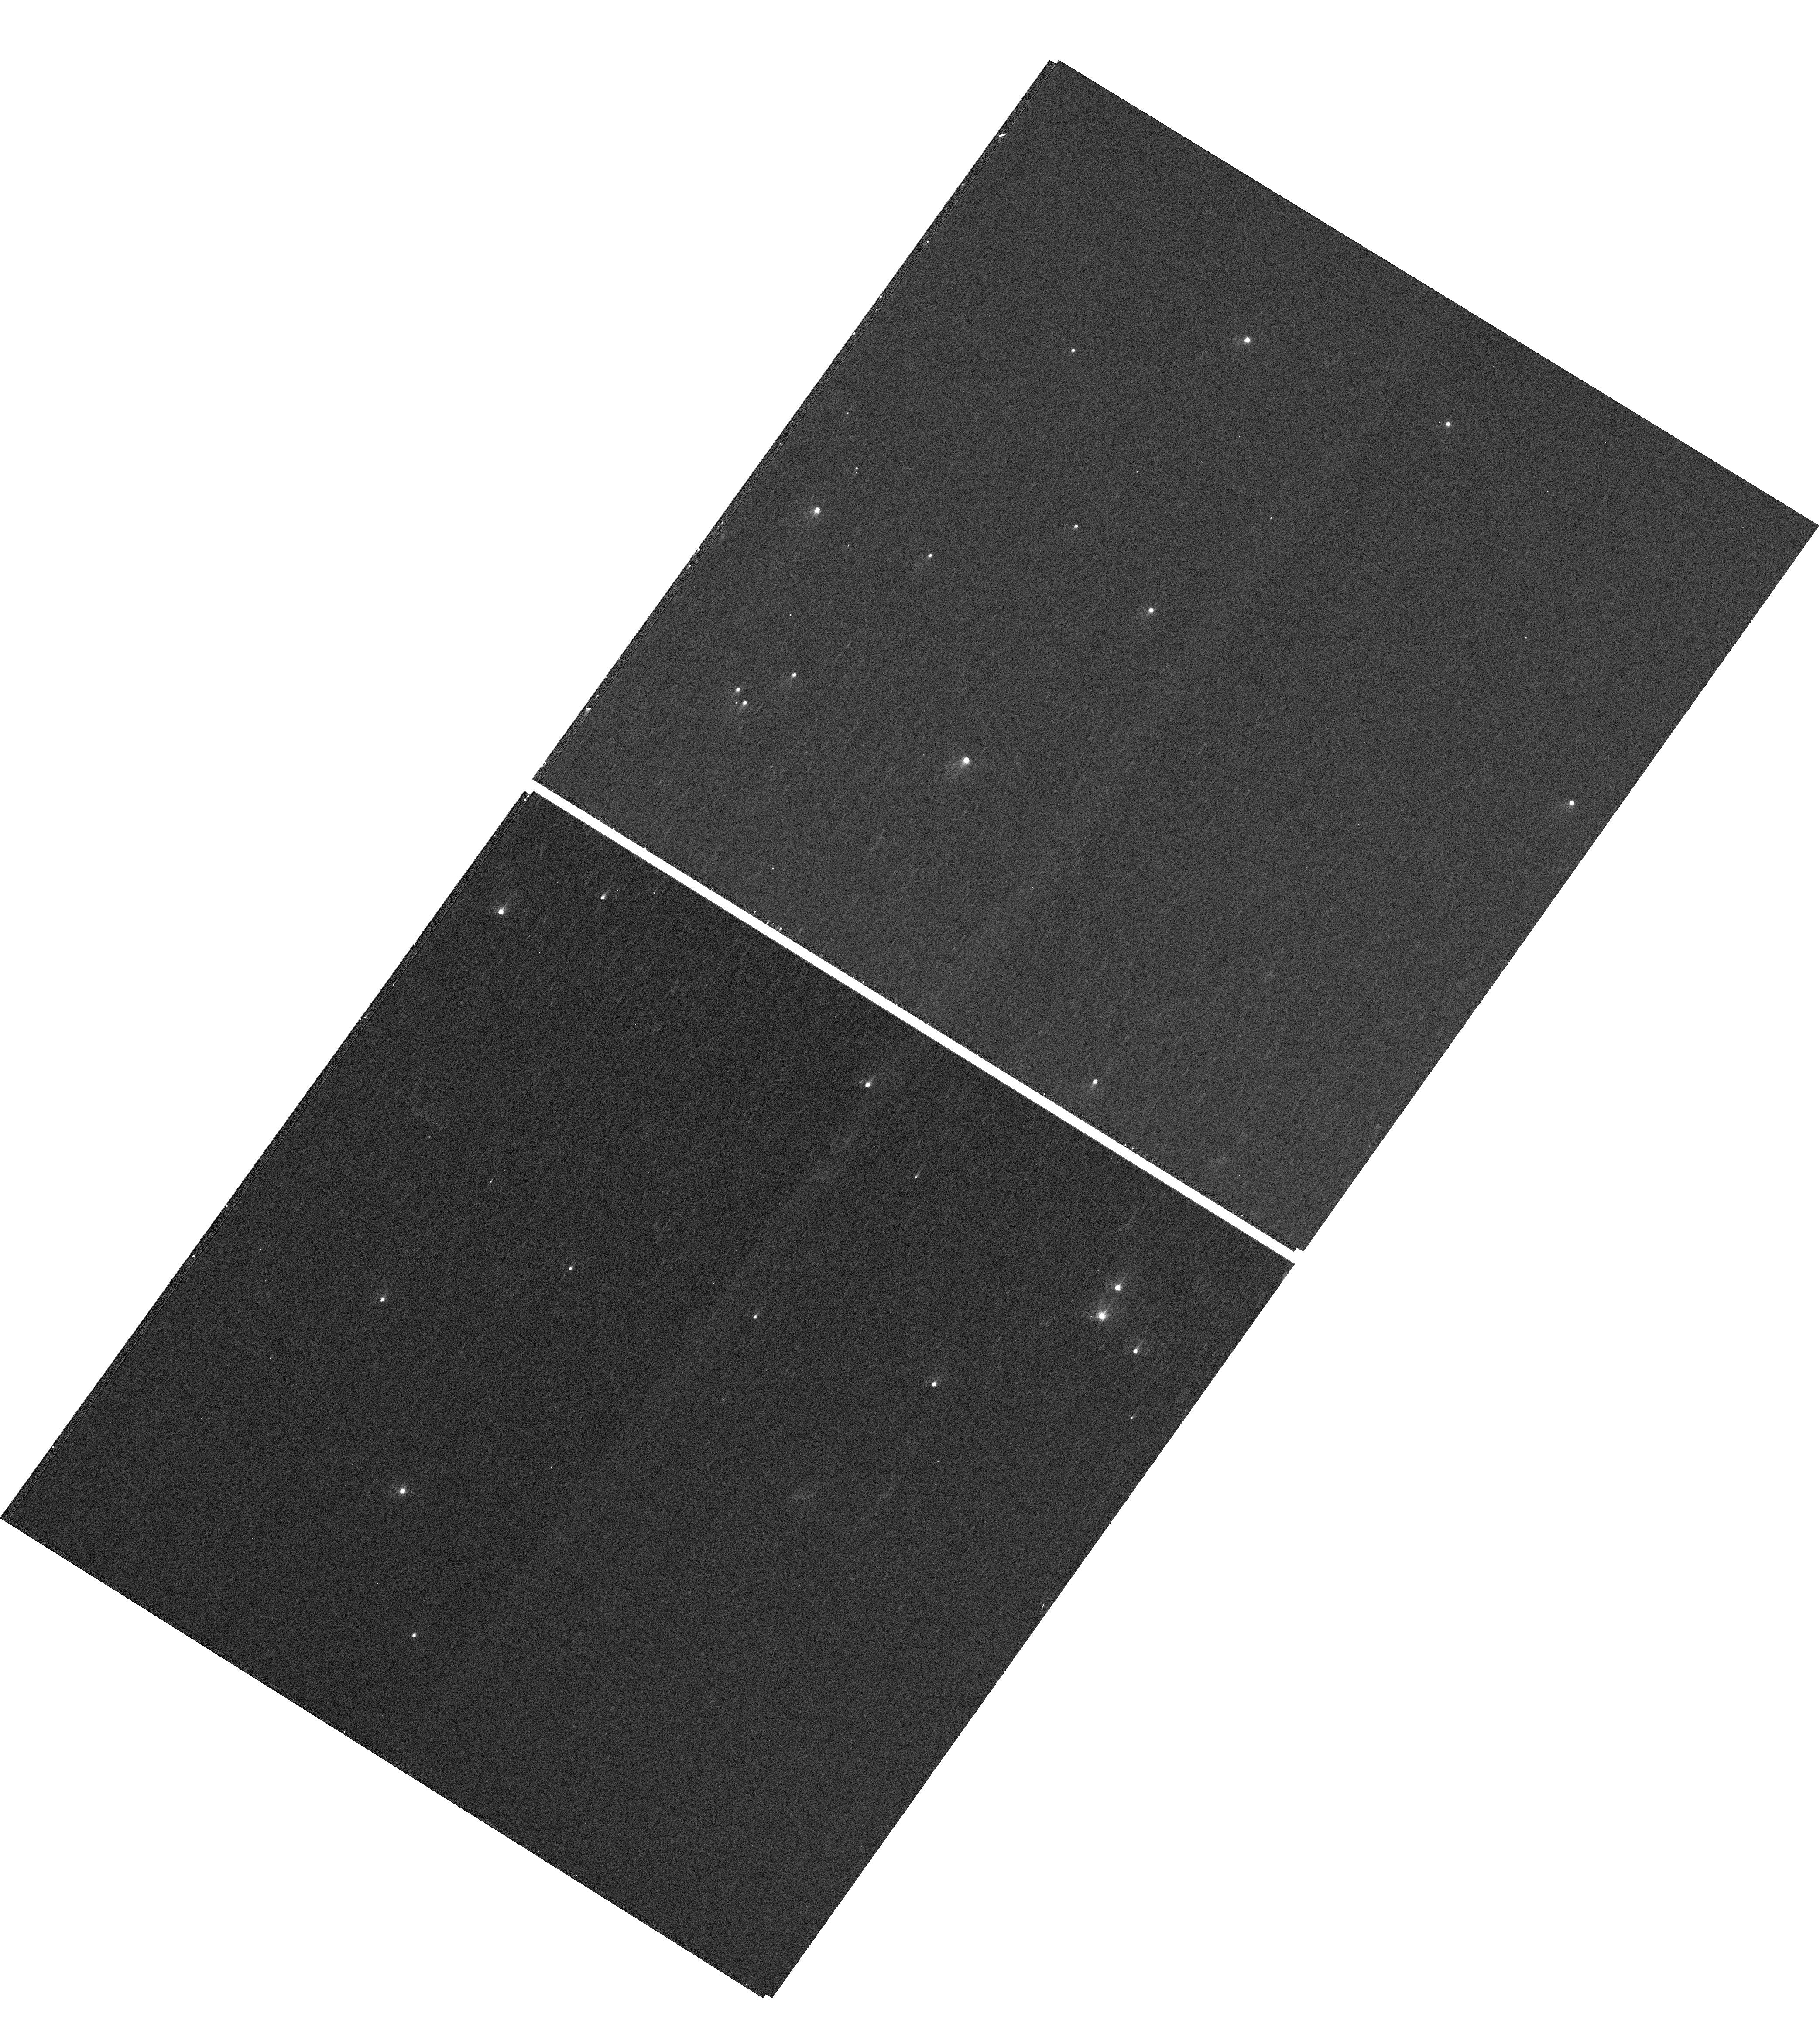
Target: NGC-188-73-SMN
Instrument: WFC3/UVIS
Filter: F410M
Exposure: 4 min
Observation ID: hst_13170_01_wfc3_uvis_f410m_ic6j01

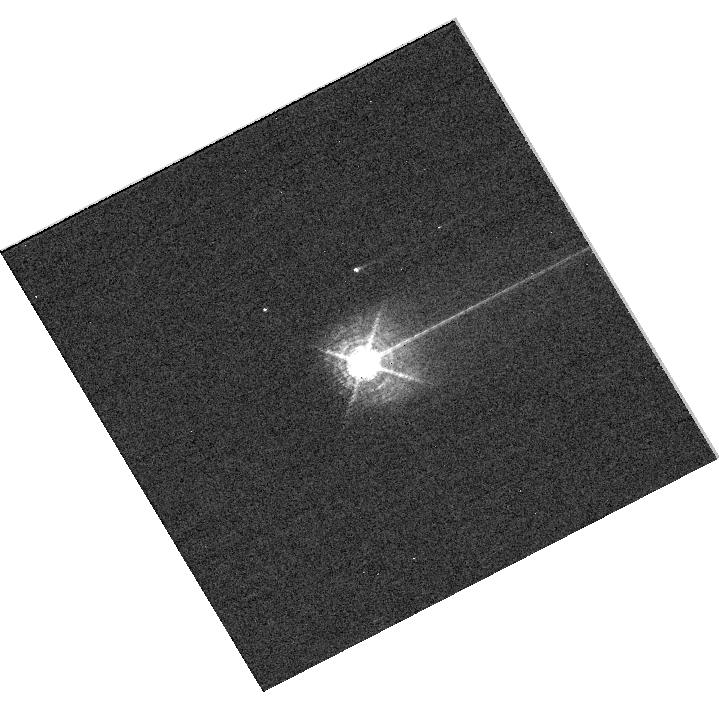
Target: HD160620
Instrument: WFC3/UVIS
Filter: F469N
Exposure: 6 min
Observation ID: hst_13170_09_wfc3_uvis_f469n_ic6j09

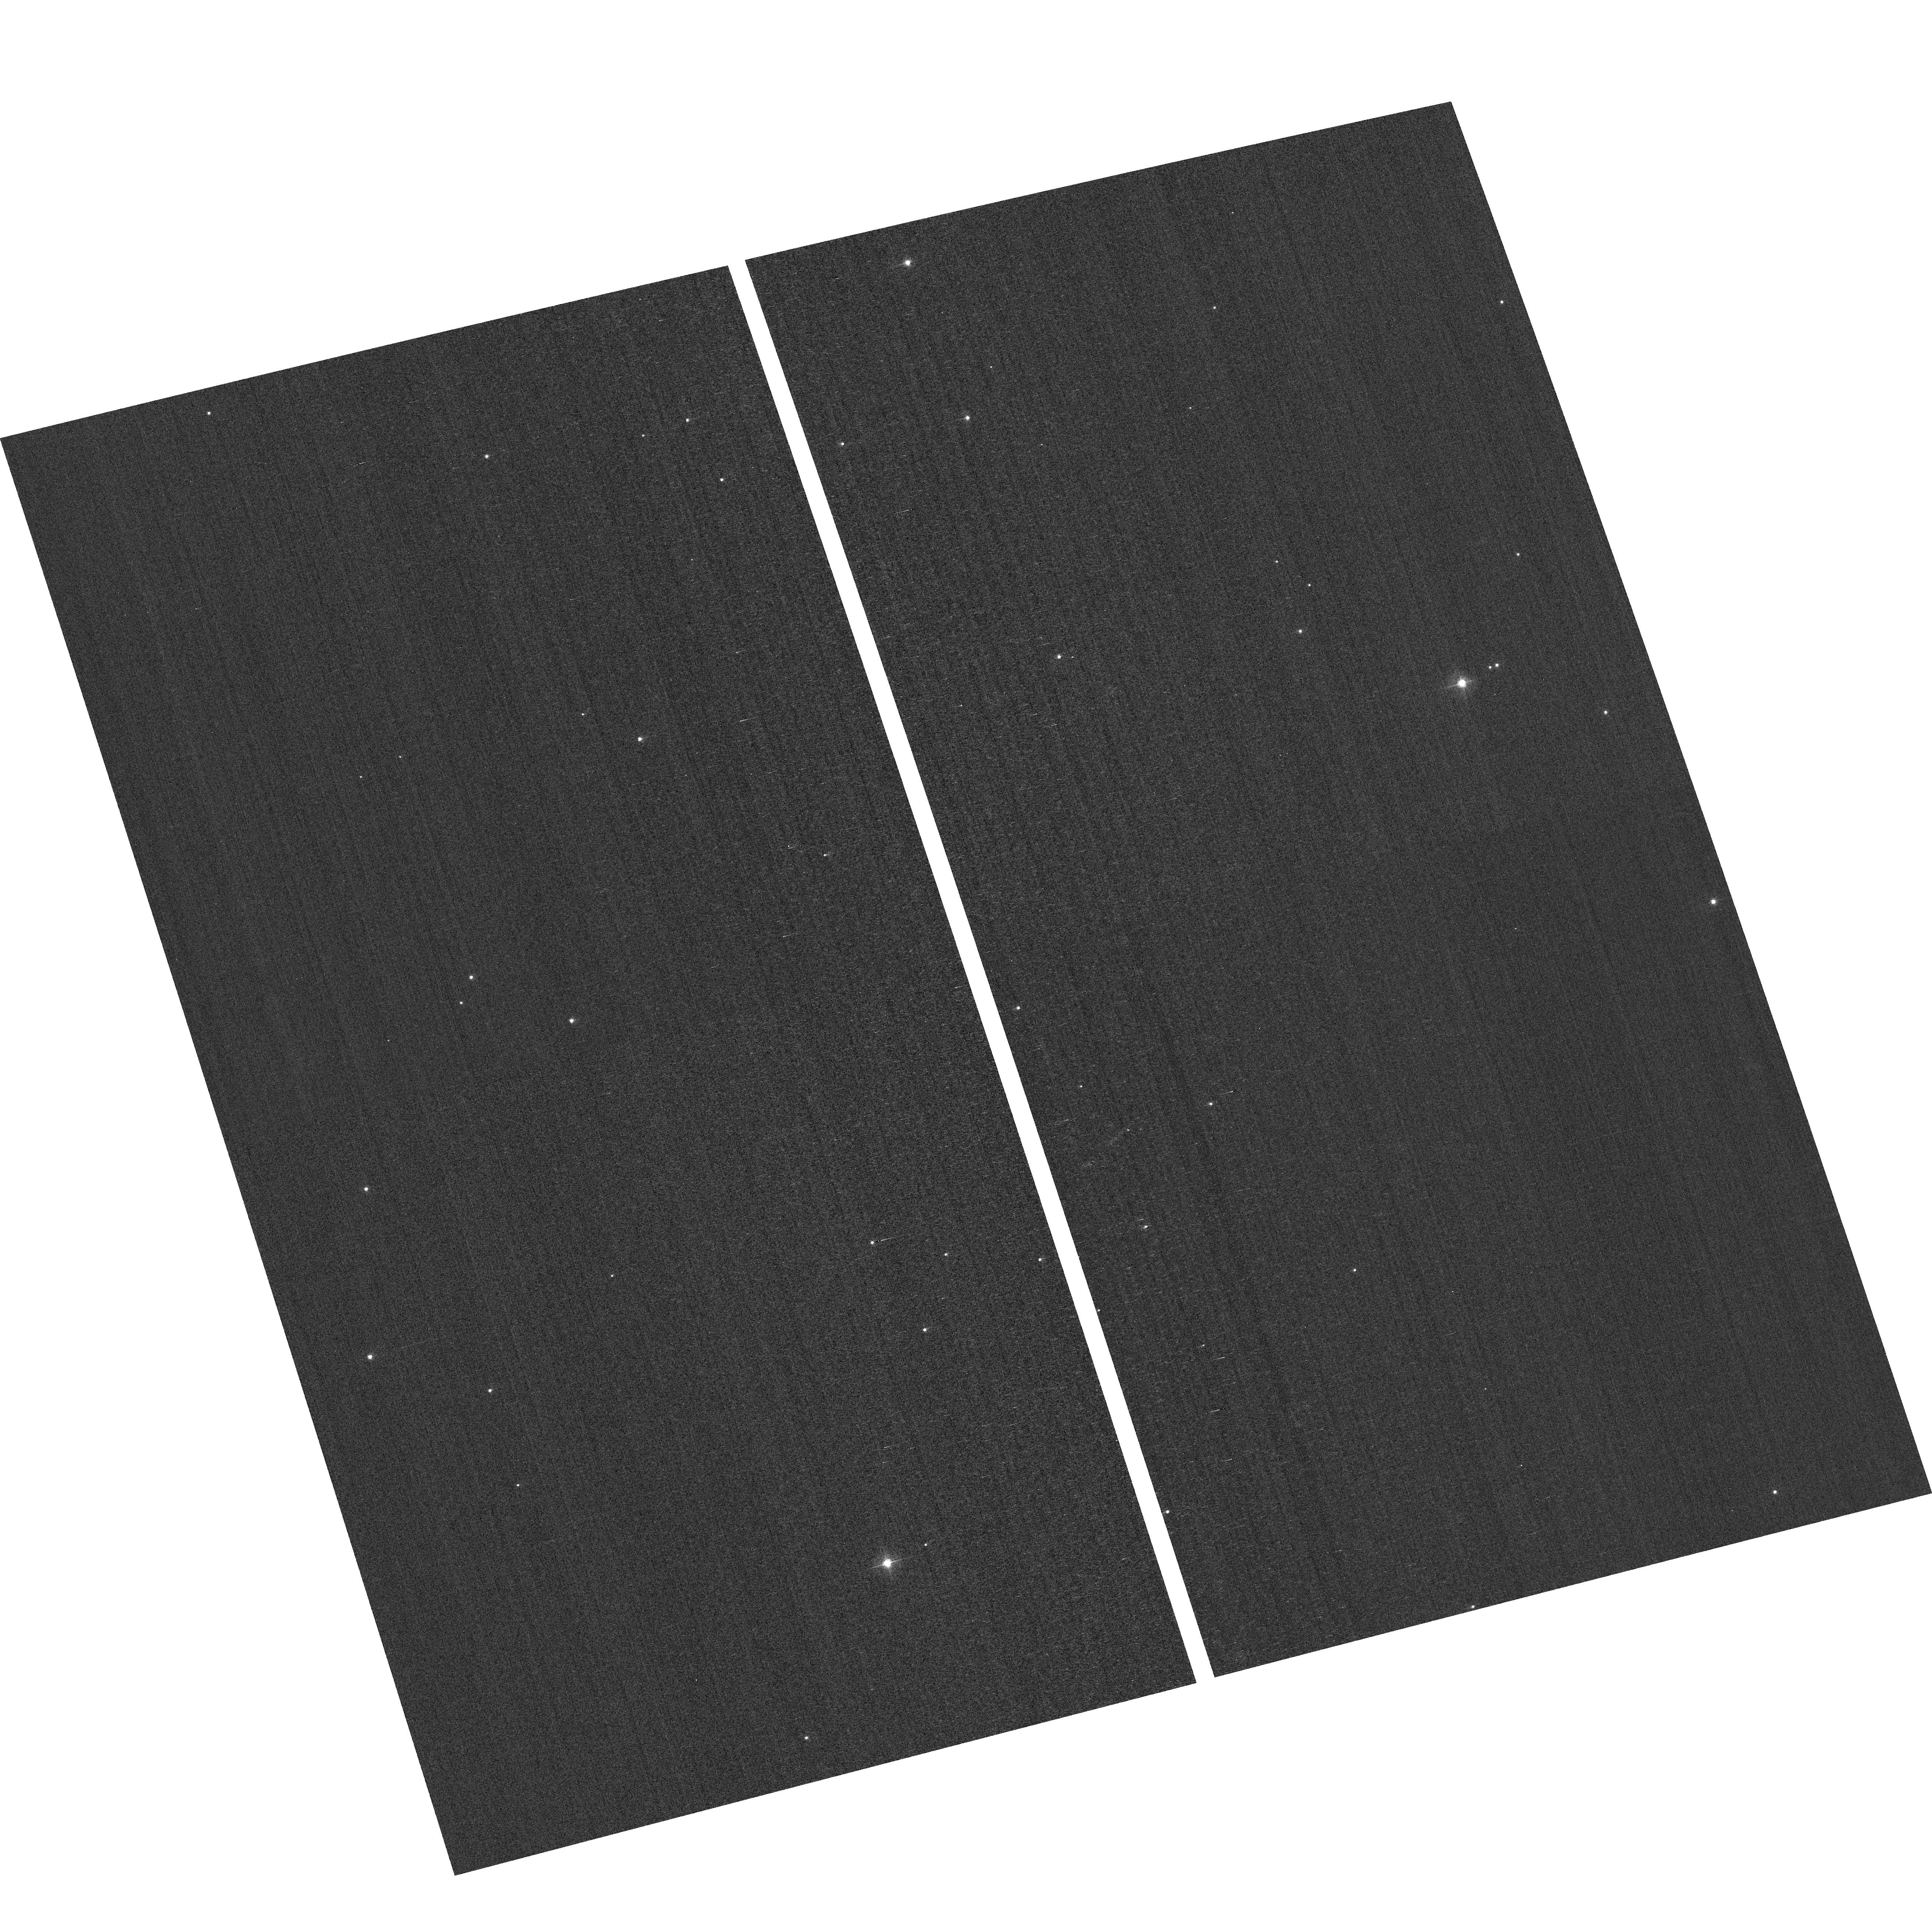
Target: field at RA 12.177°, Dec 85.182°
Instrument: ACS/WFC
Filter: F502N
Exposure: 2 min
Observation ID: hst_13170_07_acs_wfc_f502n_jc6j07

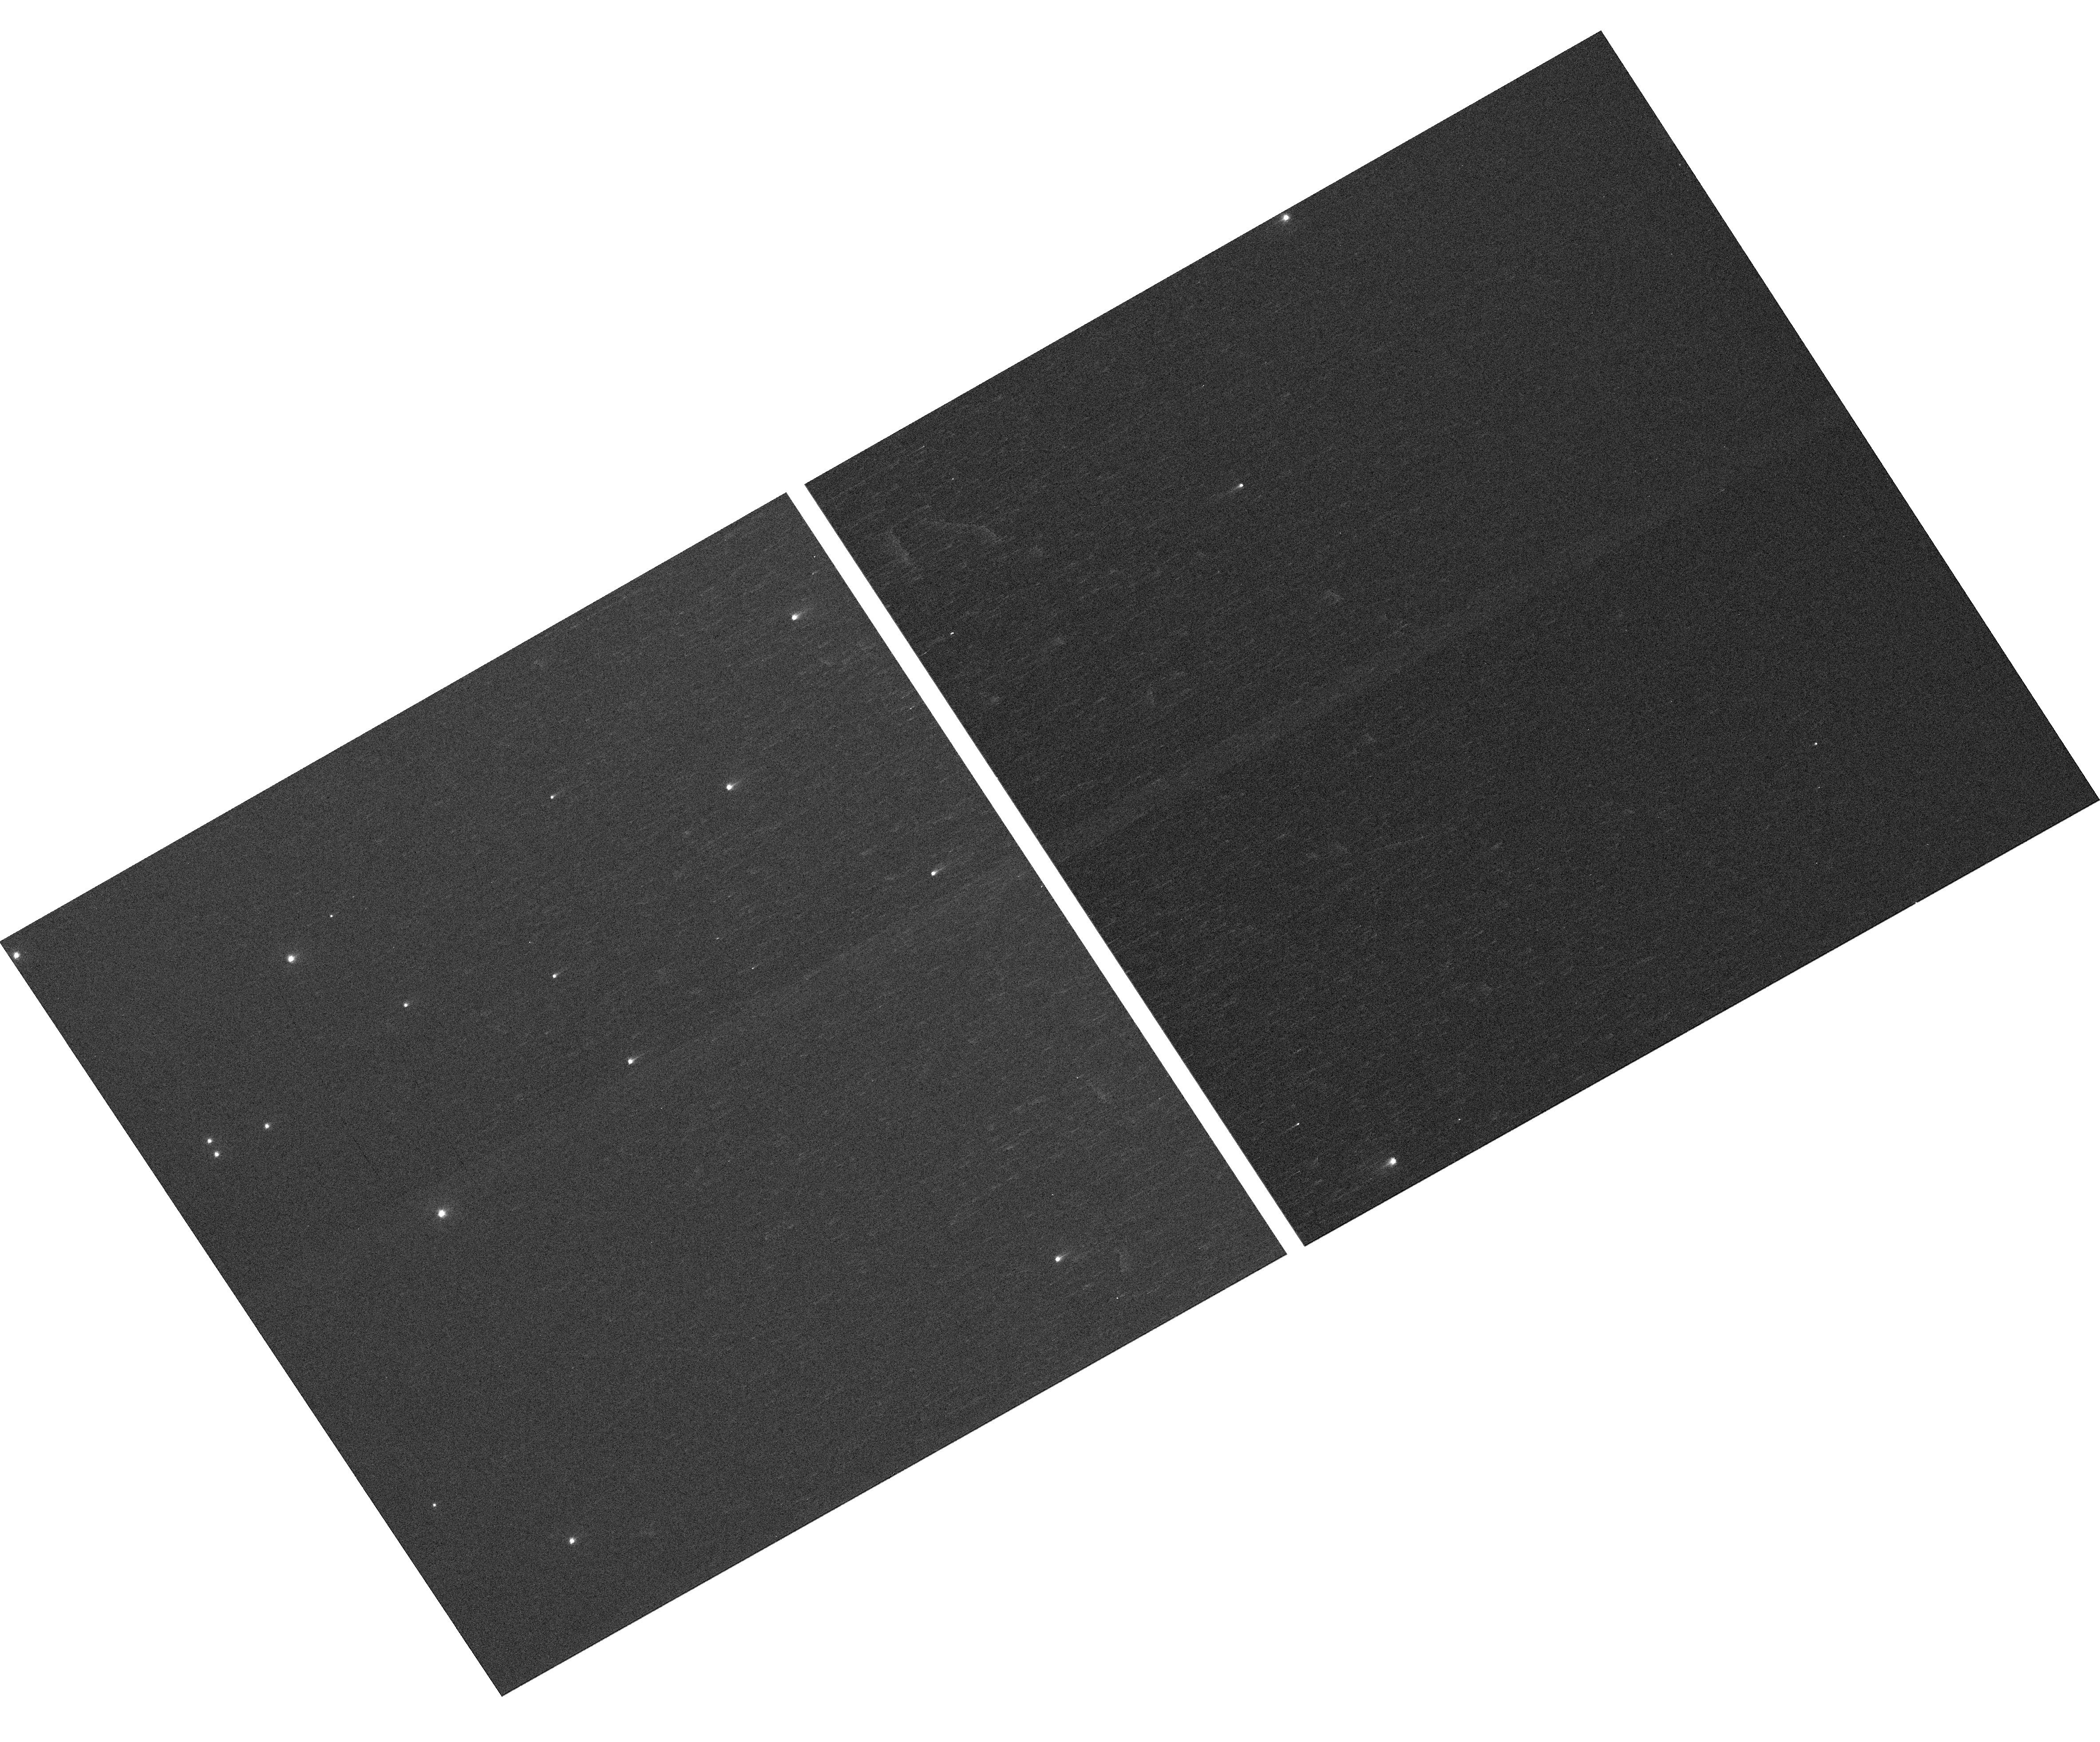
Target: NGC-188-73-SMN
Instrument: WFC3/UVIS
Filter: F410M
Exposure: 4 min
Observation ID: hst_13170_08_wfc3_uvis_f410m_ic6j08

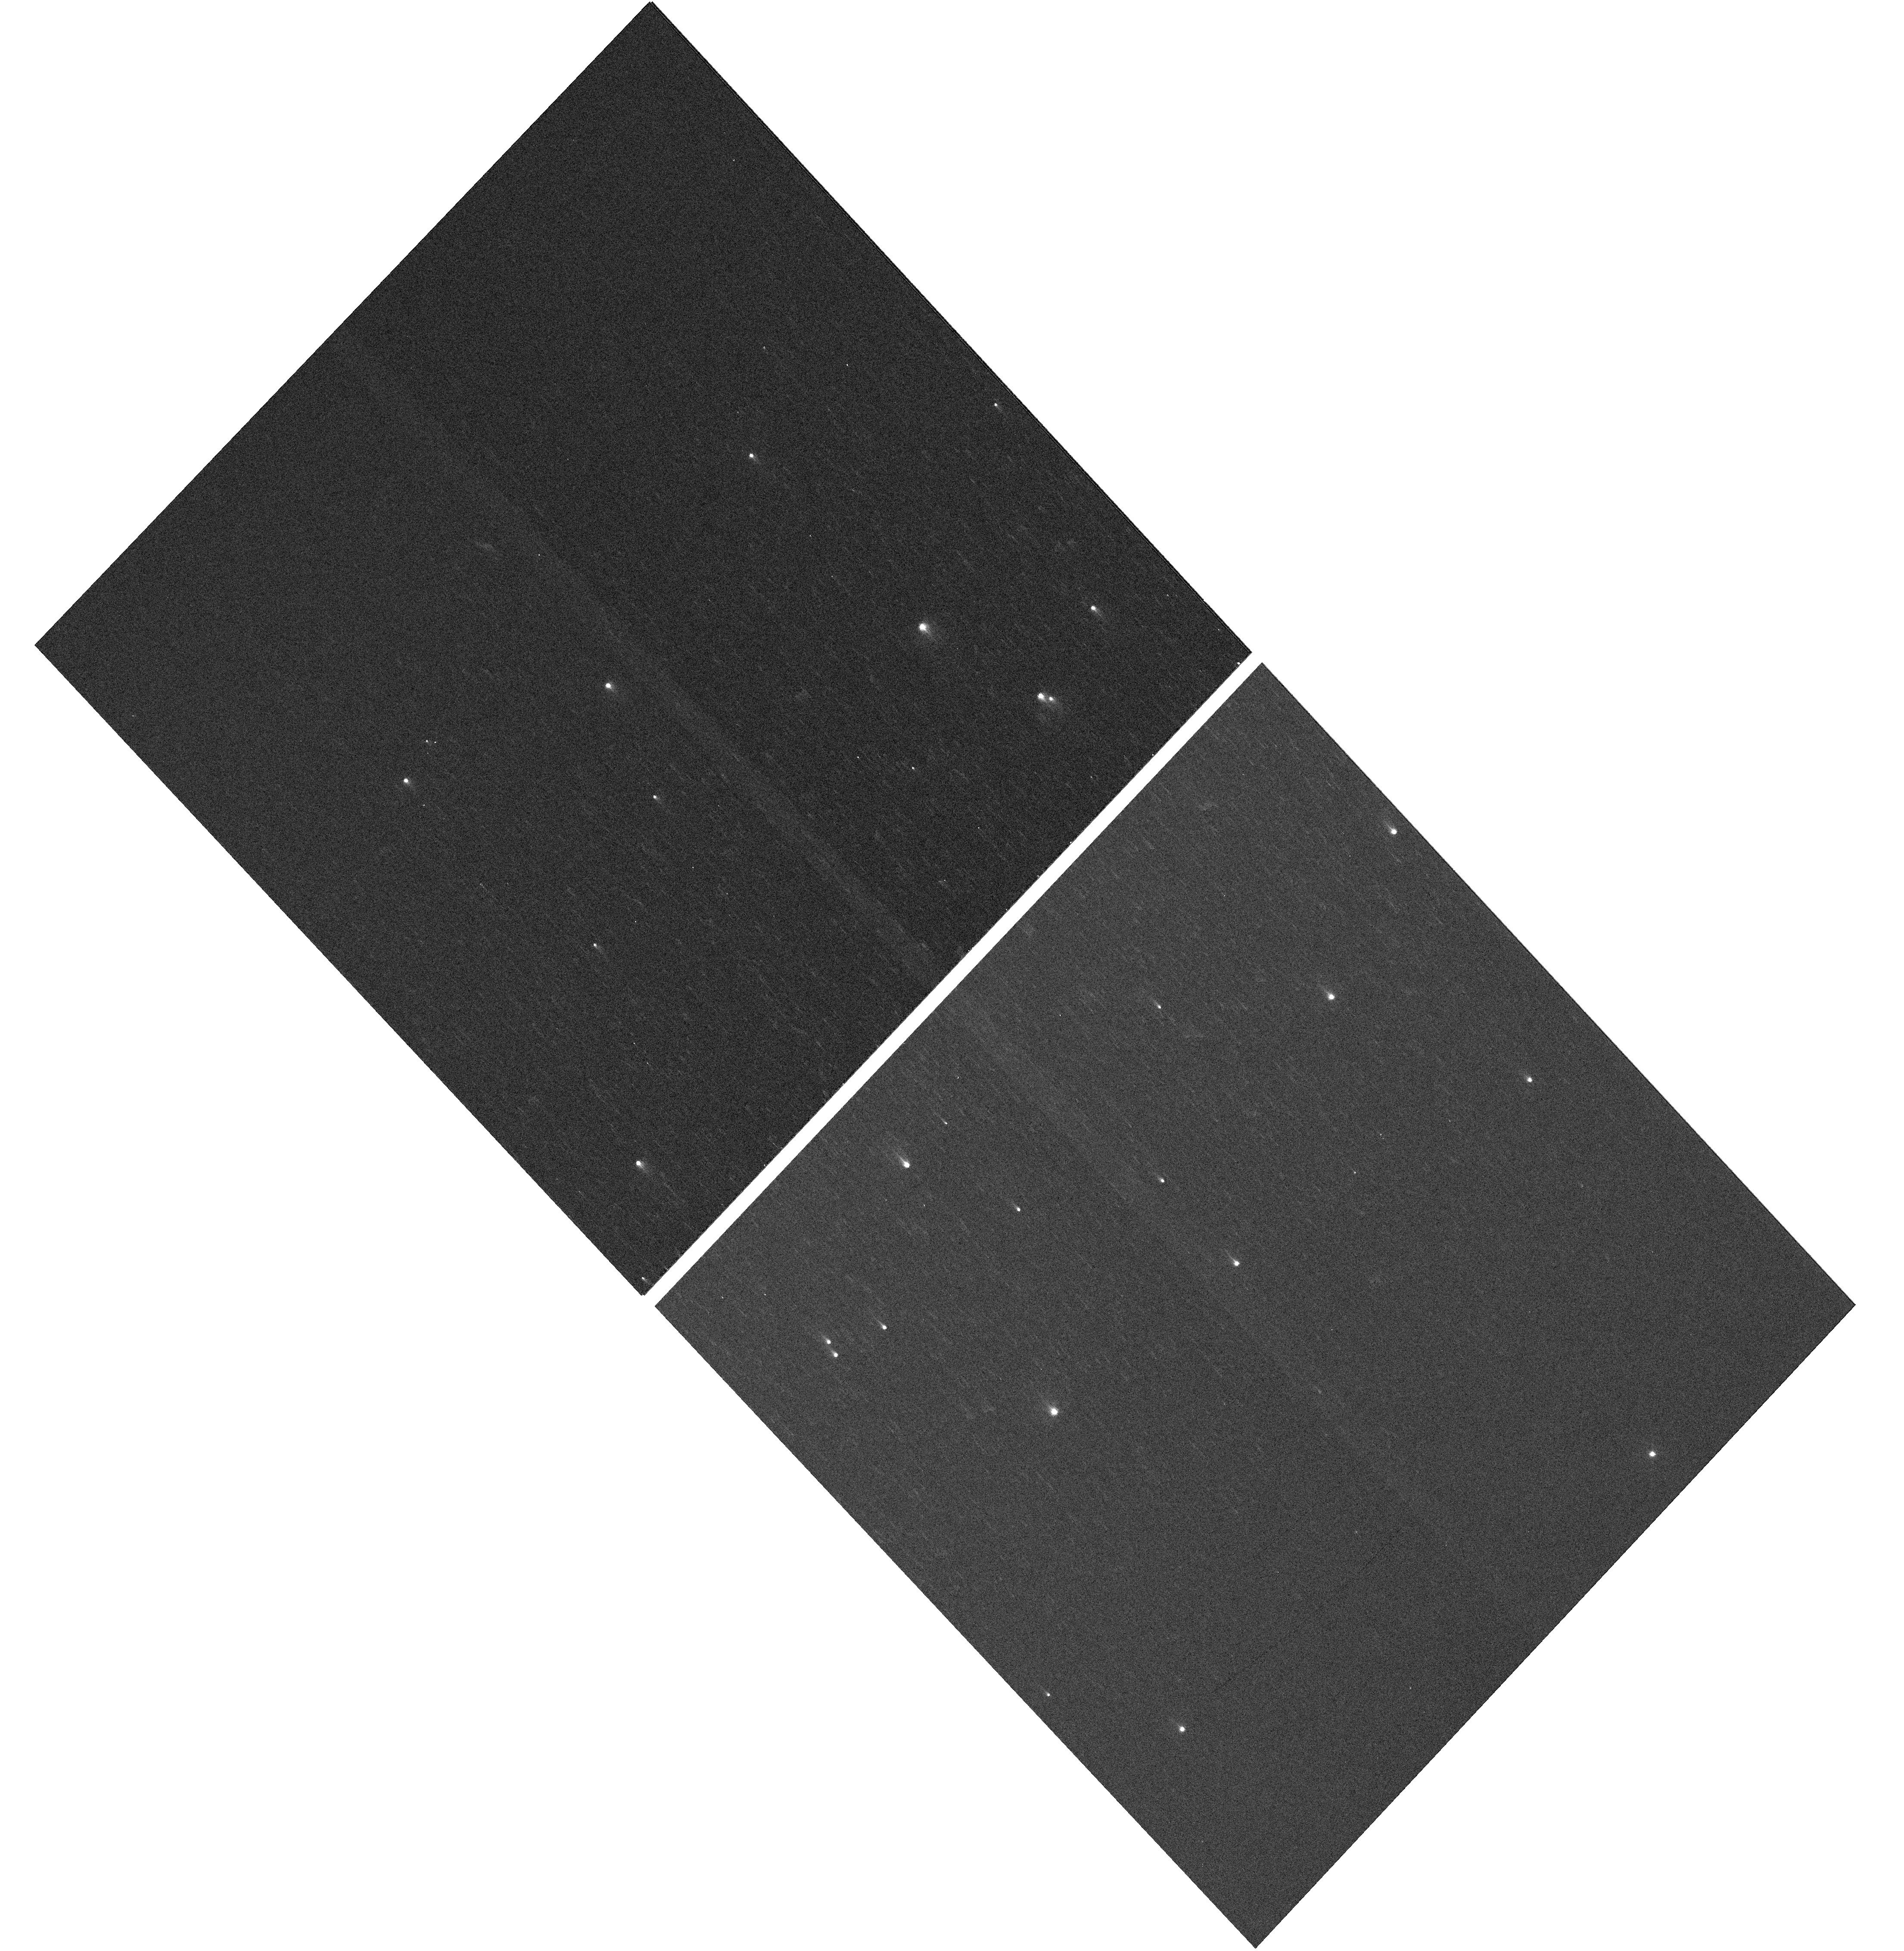
Target: NGC-188-73-SMN
Instrument: WFC3/UVIS
Filter: F410M
Exposure: 4 min
Observation ID: hst_13170_05_wfc3_uvis_f410m_ic6j05

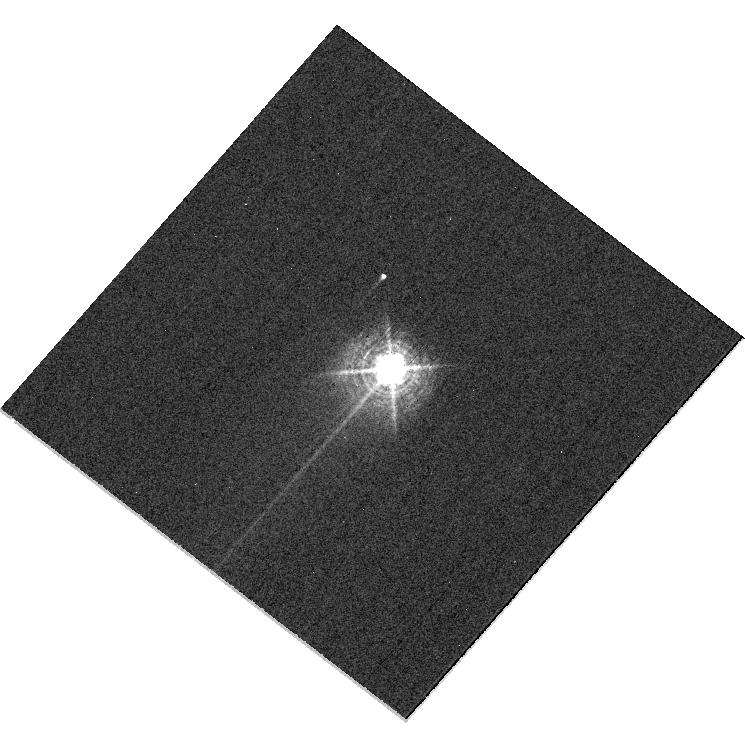
Target: HD160620
Instrument: WFC3/UVIS
Filter: F469N
Exposure: 6 min
Observation ID: hst_13170_04_wfc3_uvis_f469n_ic6j04

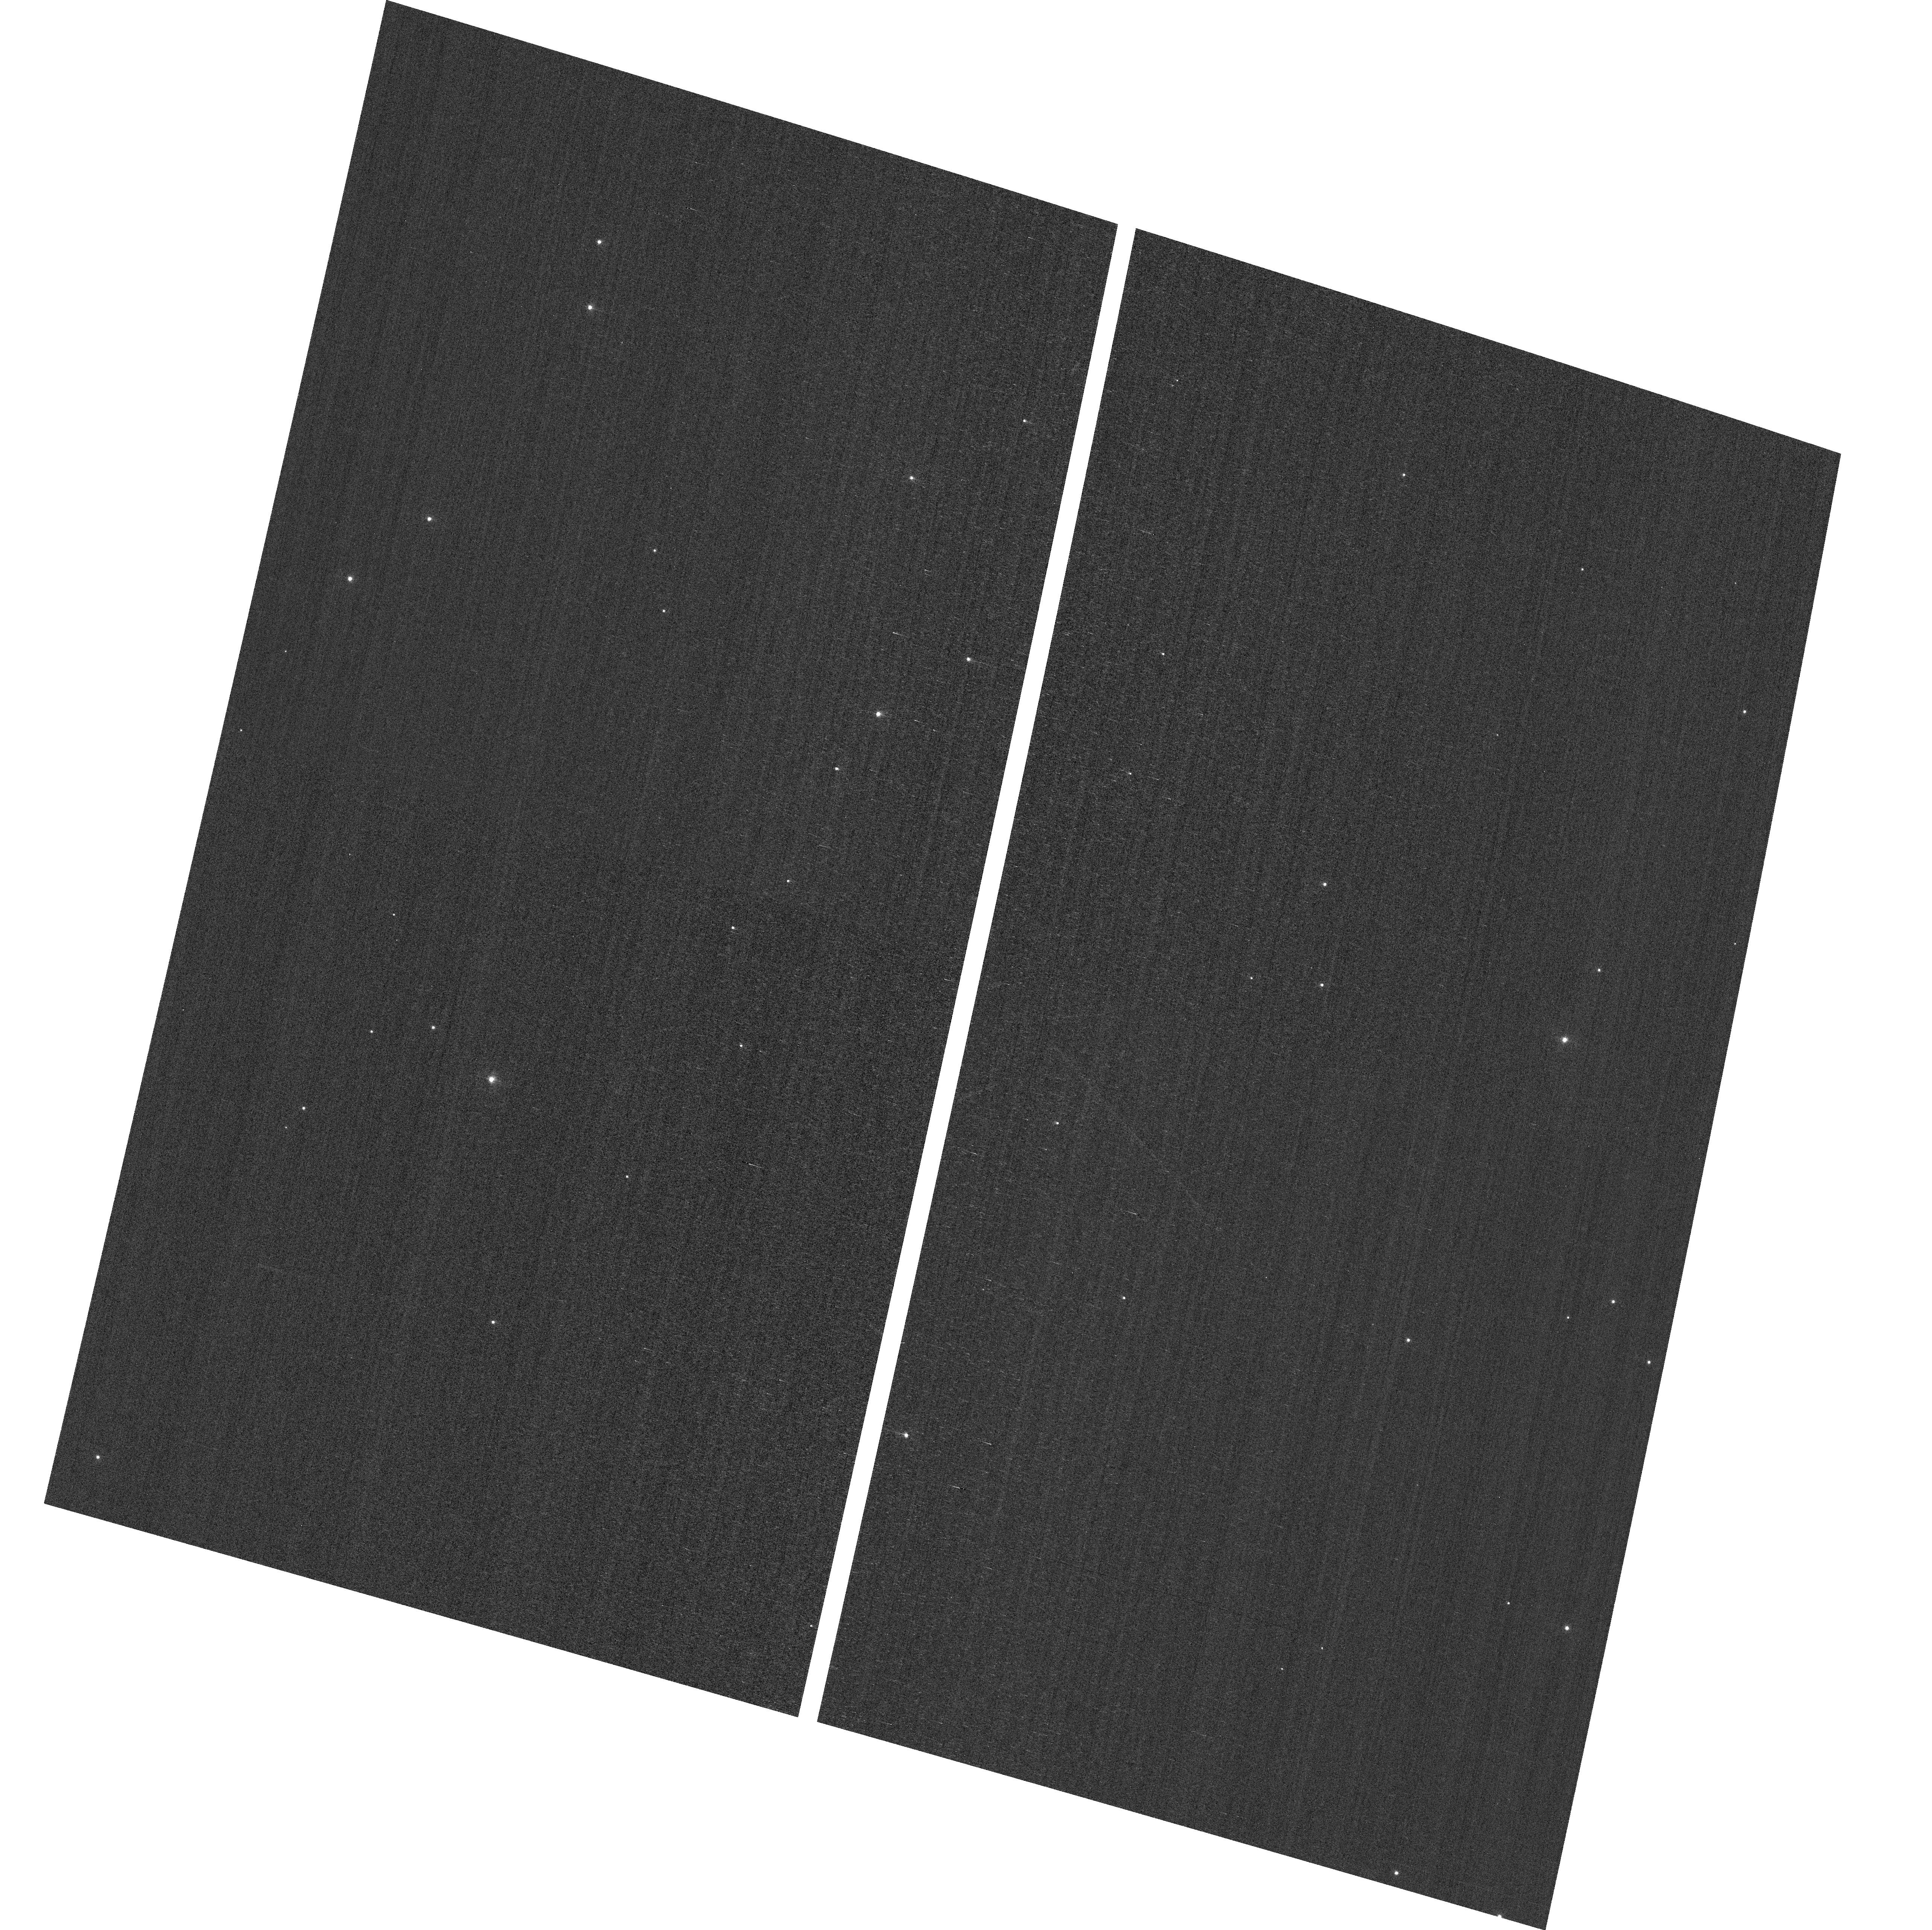
Target: field at RA 12.592°, Dec 85.213°
Instrument: ACS/WFC
Filter: F502N
Exposure: 2 min
Observation ID: hst_13170_08_acs_wfc_f502n_jc6j08

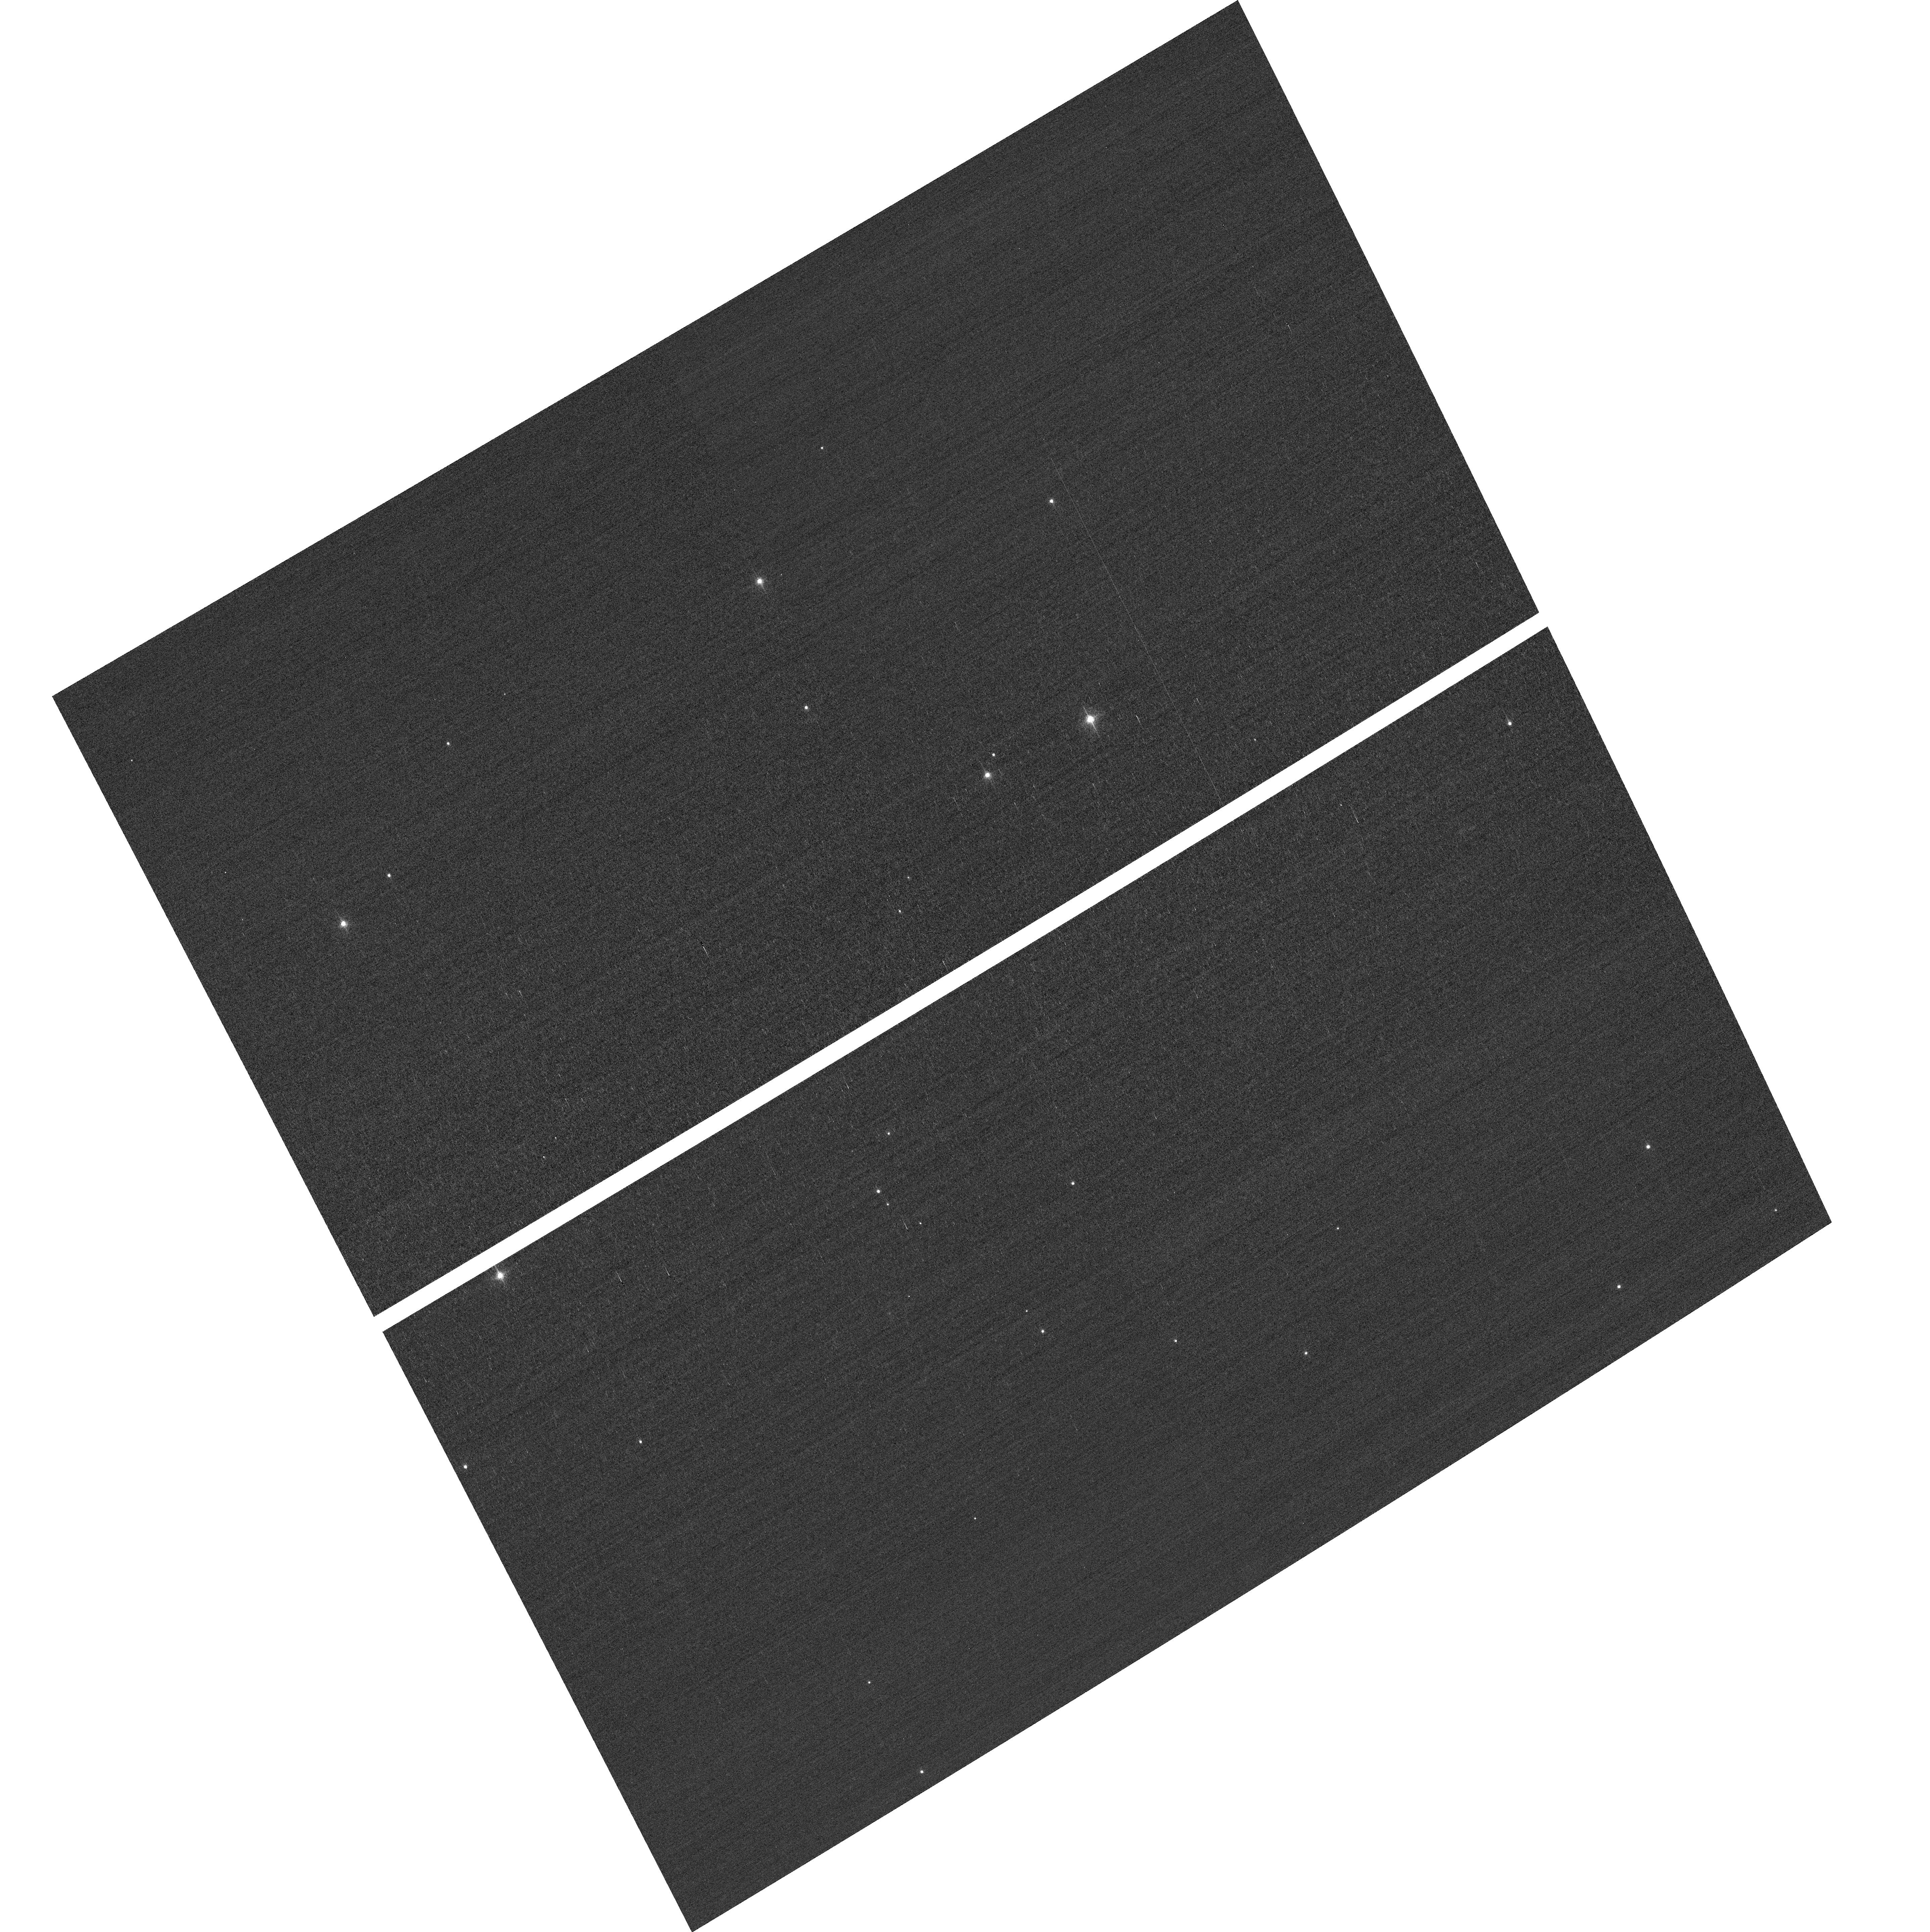
Target: field at RA 12.734°, Dec 85.282°
Instrument: ACS/WFC
Filter: F502N
Exposure: 2 min
Observation ID: hst_13170_10_acs_wfc_f502n_jc6j10

HST Cycle 20 Focus and Optical Monitor (PI: Cox, Colin)

TBDThis program is the Cycle 20 implementation of the HST Optical Monitoring Program. The 11 orbits comprising this proposal will utilize ACS (Wide Field channel) and WFC3 (UVIS channel) to observe stellar cluster members in parallel with multiple exposures over an orbit. Phase retrieval performed on the PSF in each image will be used to measure primarily focus, with the ability to explore apparent coma, astigmatism, and third order spherical changes in WFC3. The goals of this program are to: 1.) monitor the overall OTA focal length for the purposes of maintaining focus within science tolerances. 2.) gain experience with the relative effectiveness of phase retrieval on WFC3/UVIS PSFs. 3.) determine focus offset between the imagers and identify any SI-specific focus behavior and dependencies. If need is determined, future visits will be modified to interleave WFC3/IR channel and STIS/CCD focii measurements.